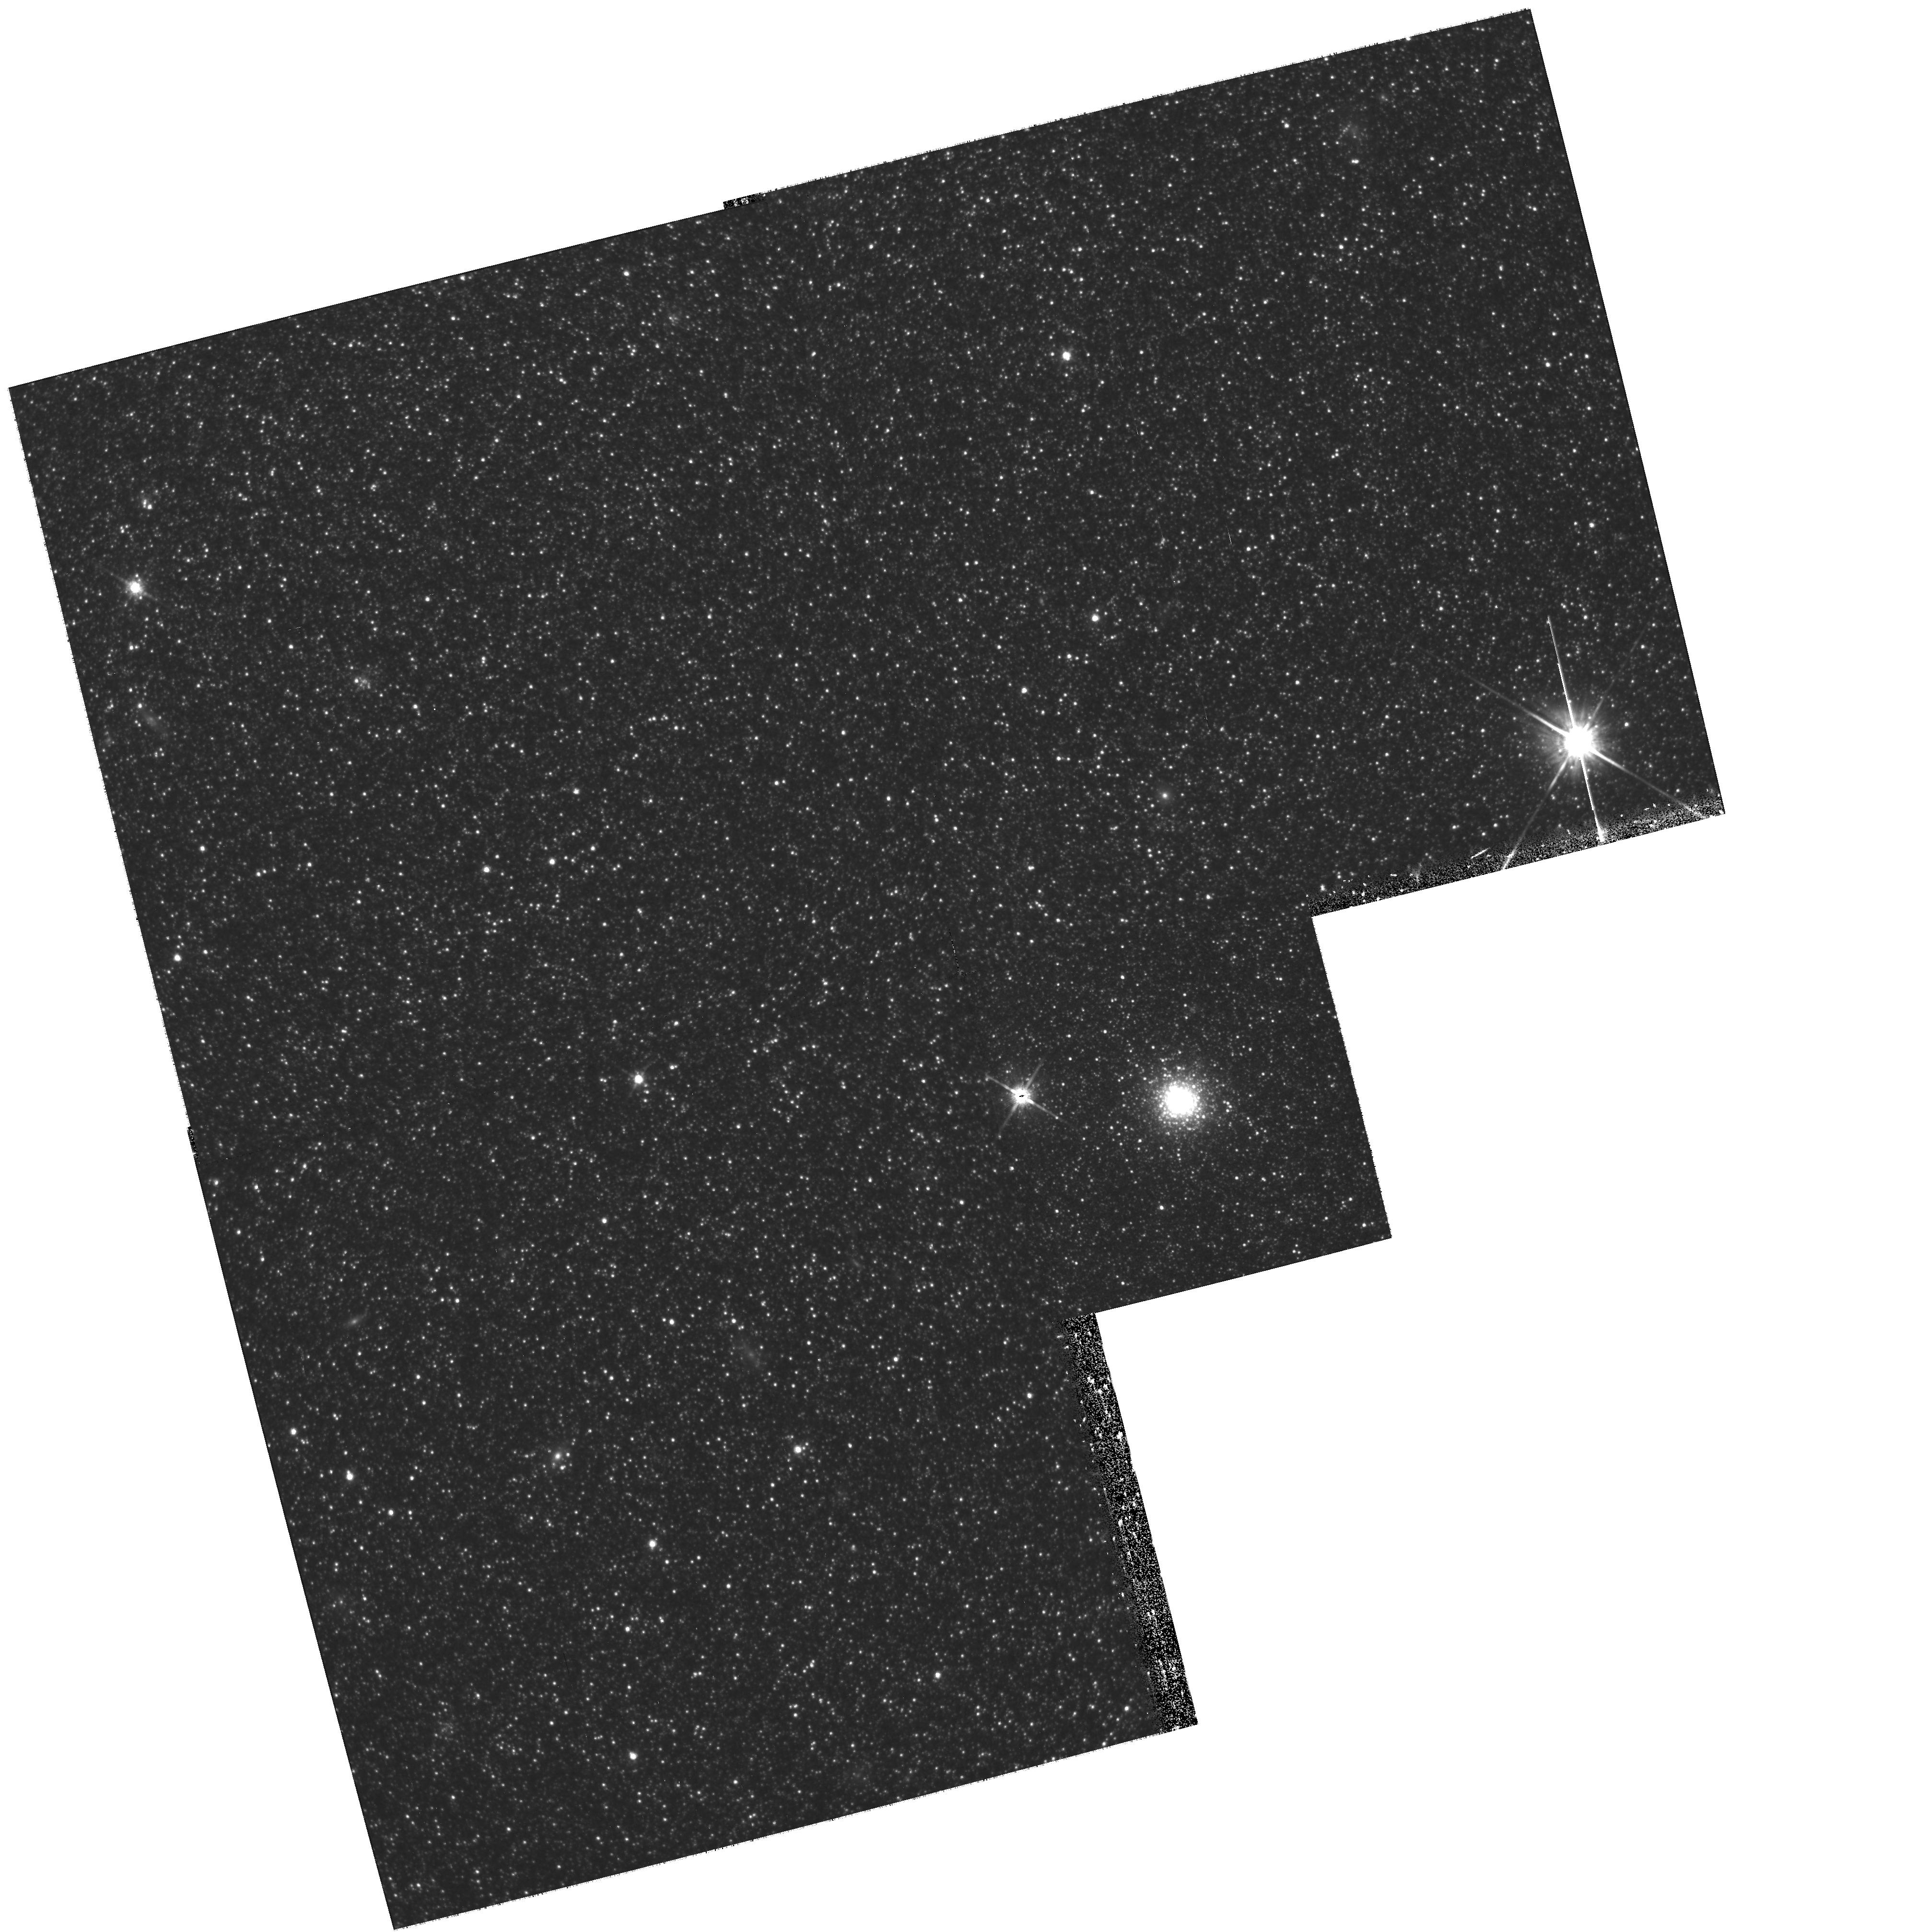
Target: G33. Instrument: WFPC2/PC. Filter: F814W. Exposure: 3.4 h. Observation ID: hst_11081_c0_wfpc2_pc_f814w_u9x6c0

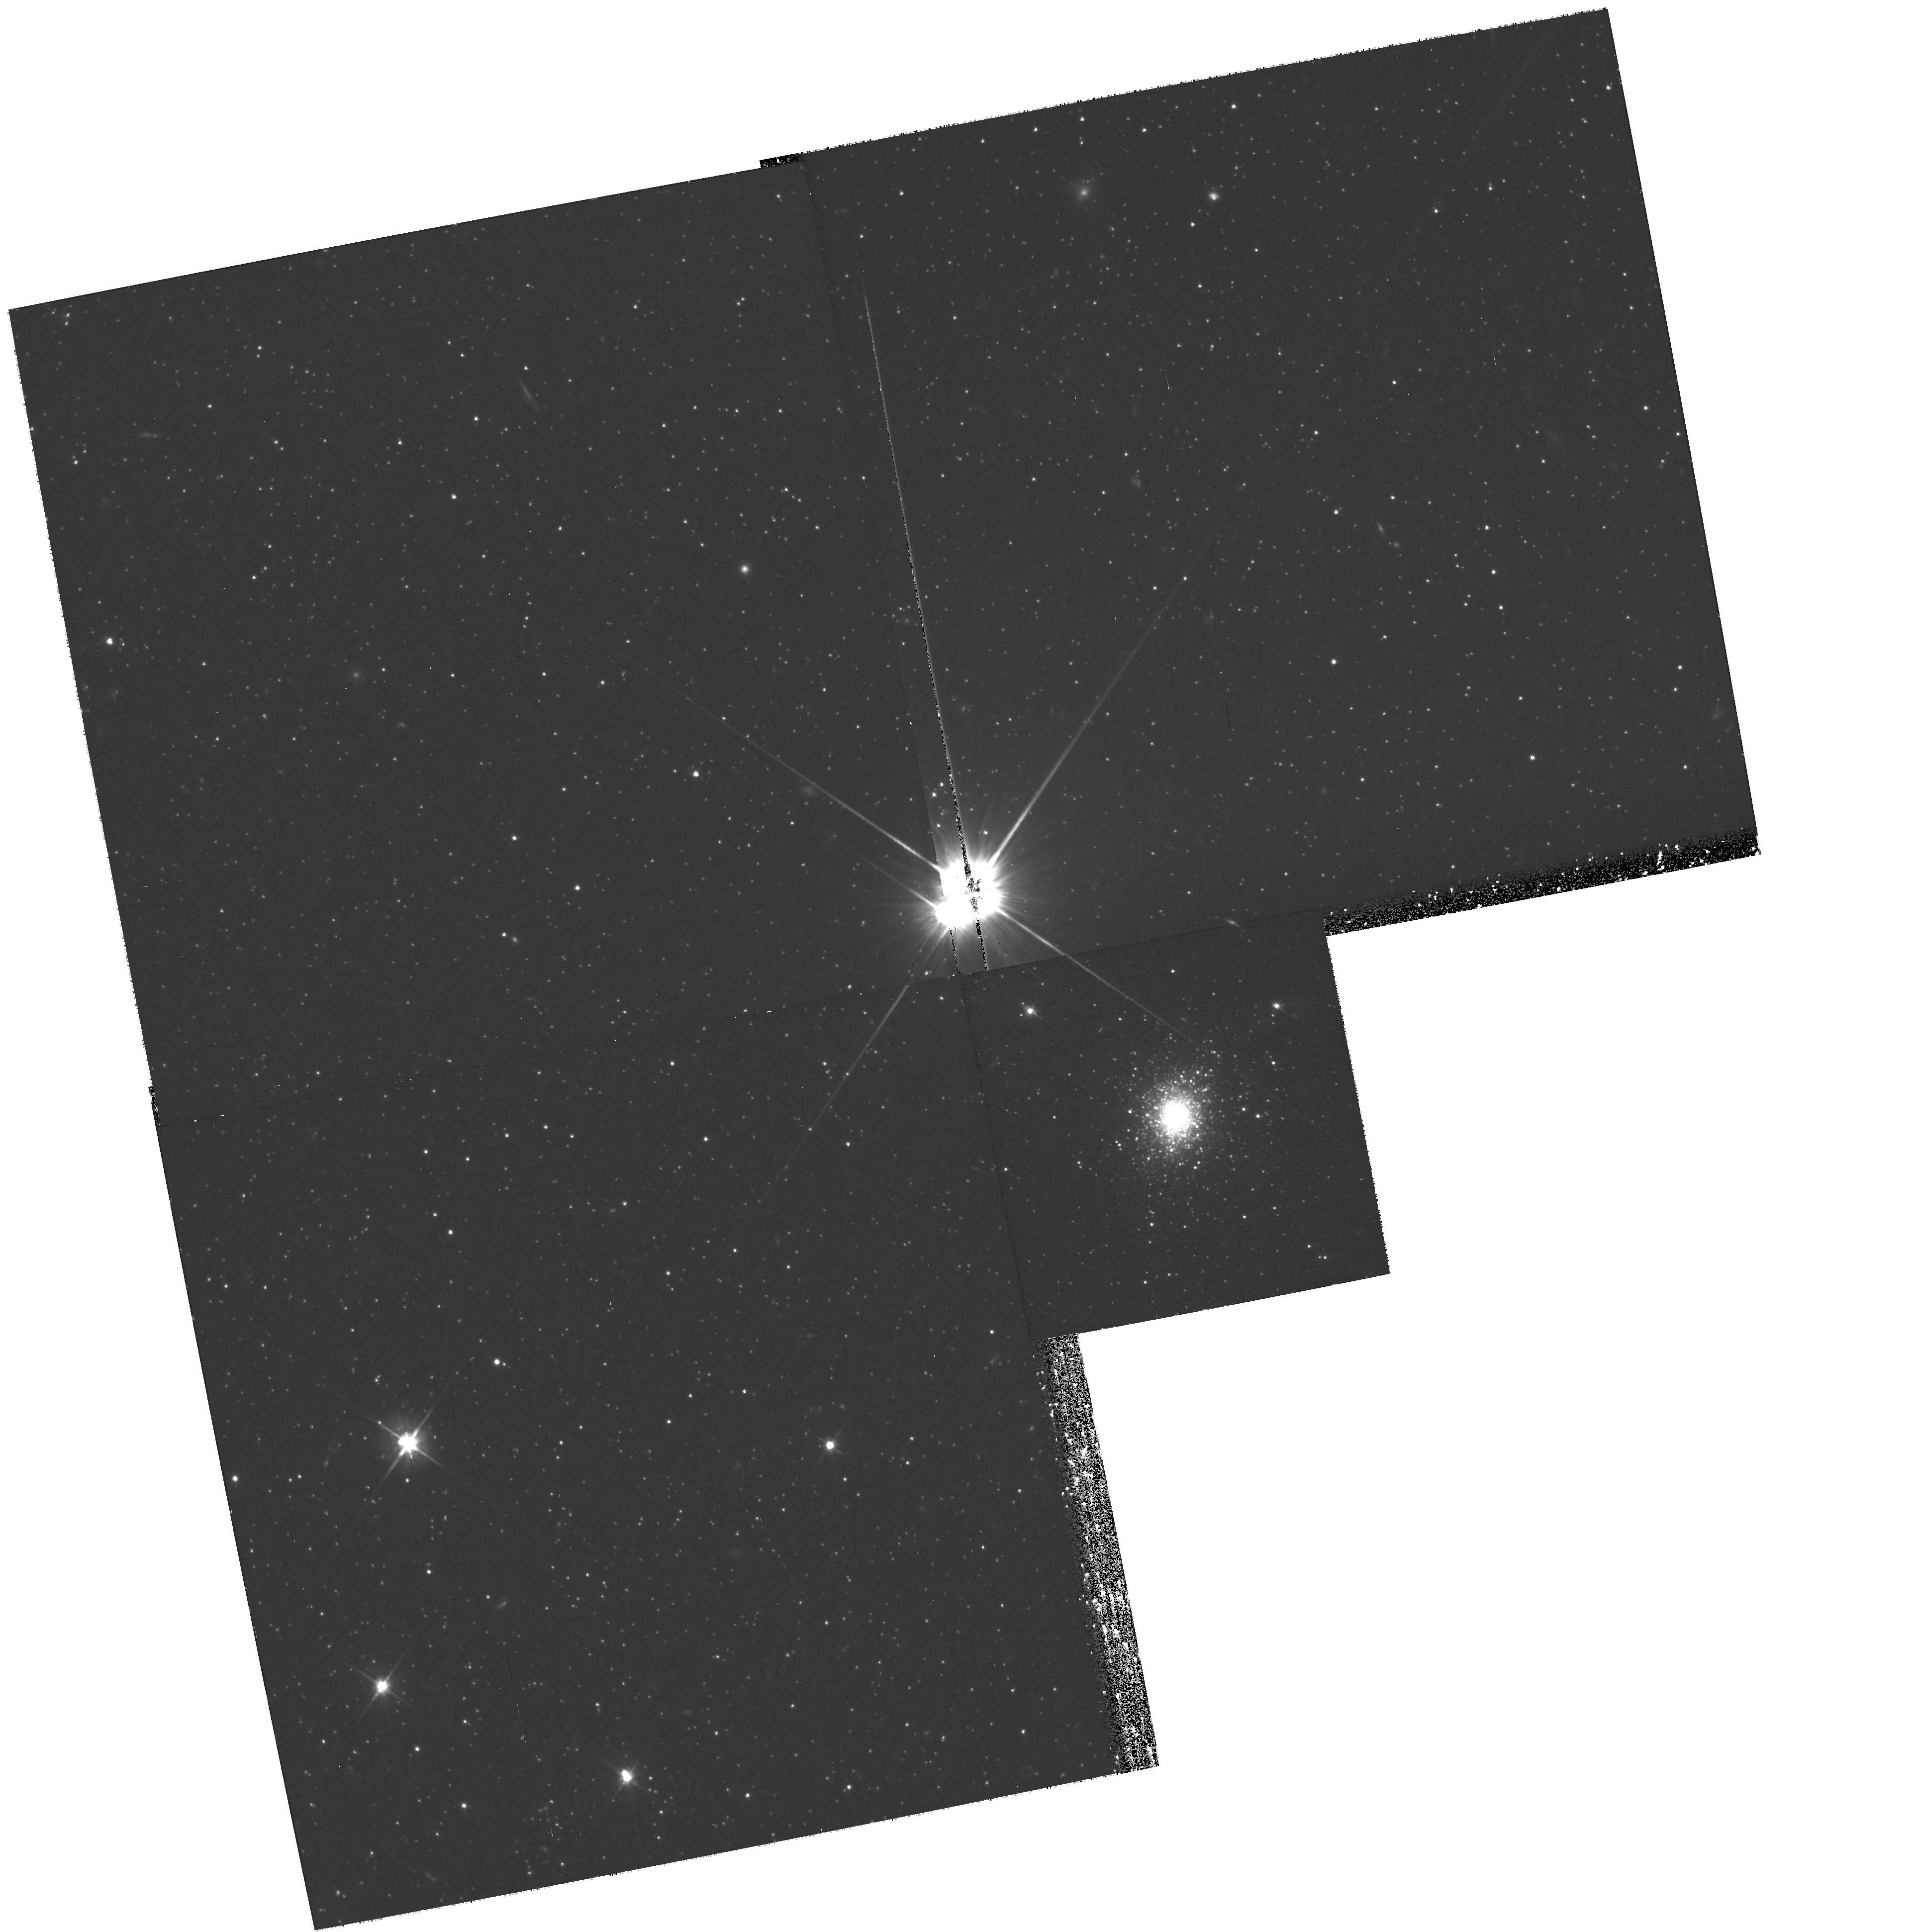
Target: G11. Instrument: WFPC2/PC. Filter: F606W. Exposure: 3.4 h. Observation ID: hst_11081_f0_wfpc2_pc_f606w_u9x6f0

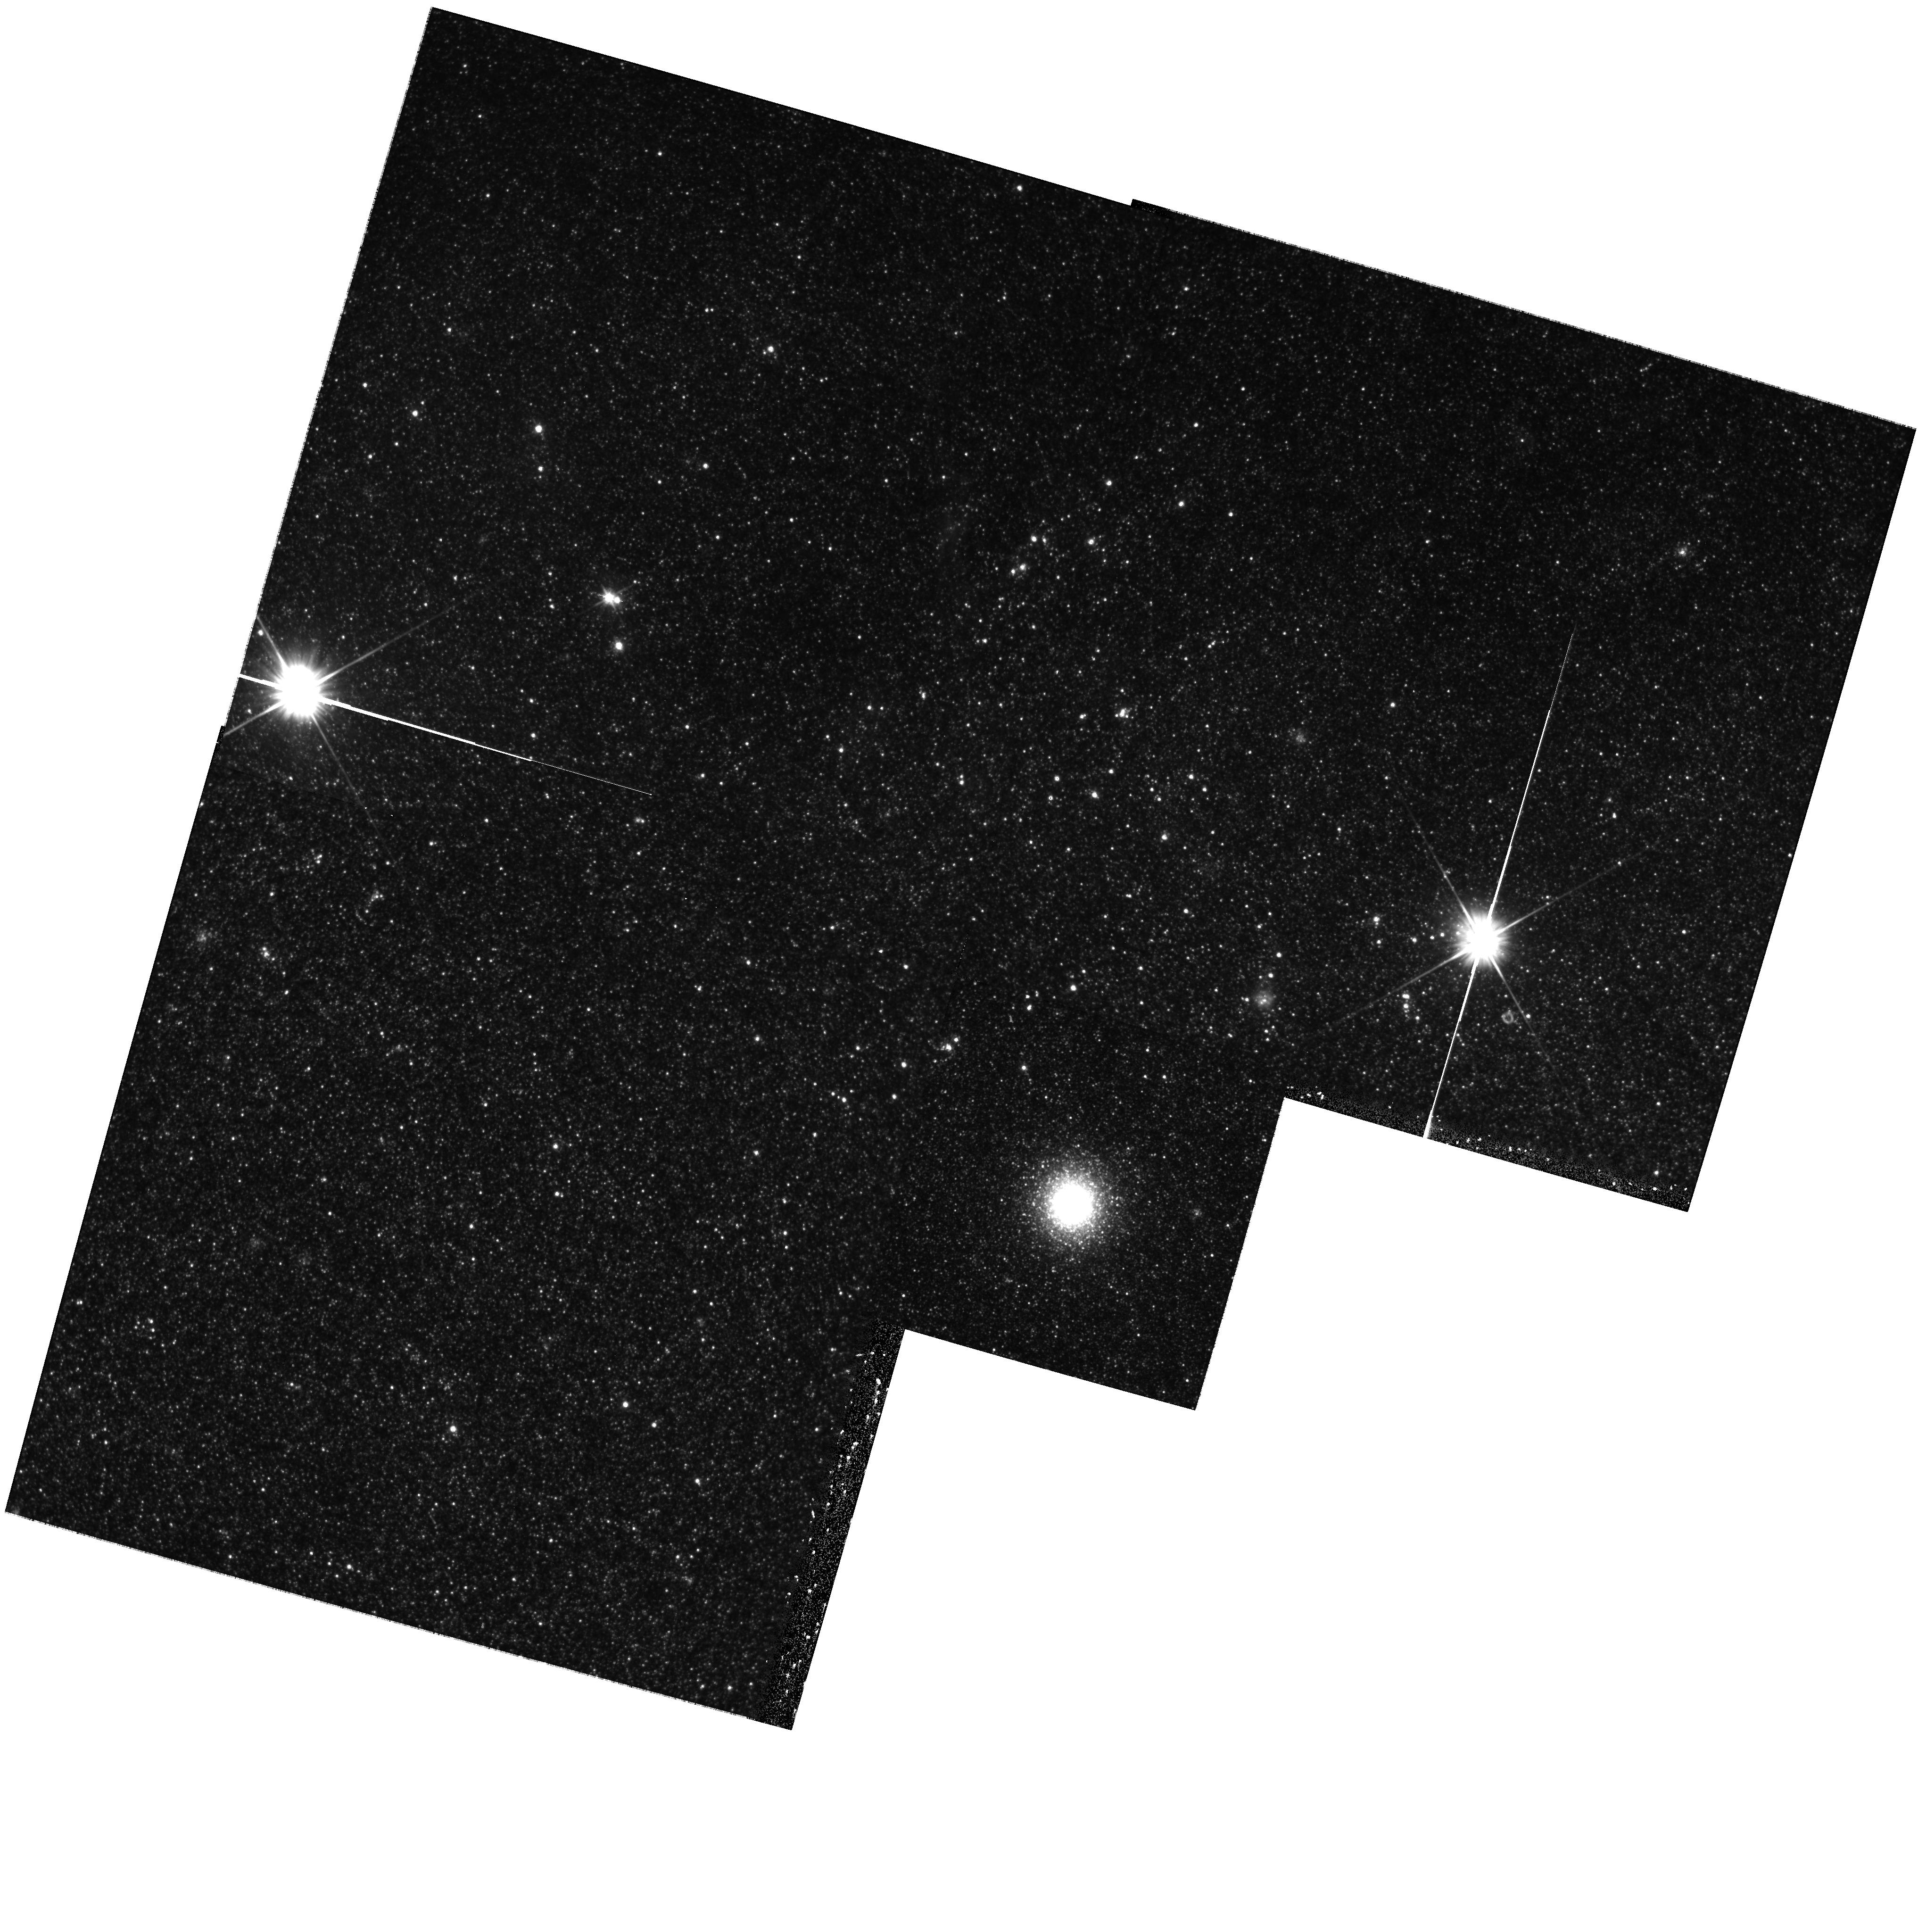
Target: G76. Instrument: WFPC2/PC. Filter: F606W. Exposure: 1.5 h. Observation ID: hst_11081_e3_wfpc2_pc_f606w_u9x6e3

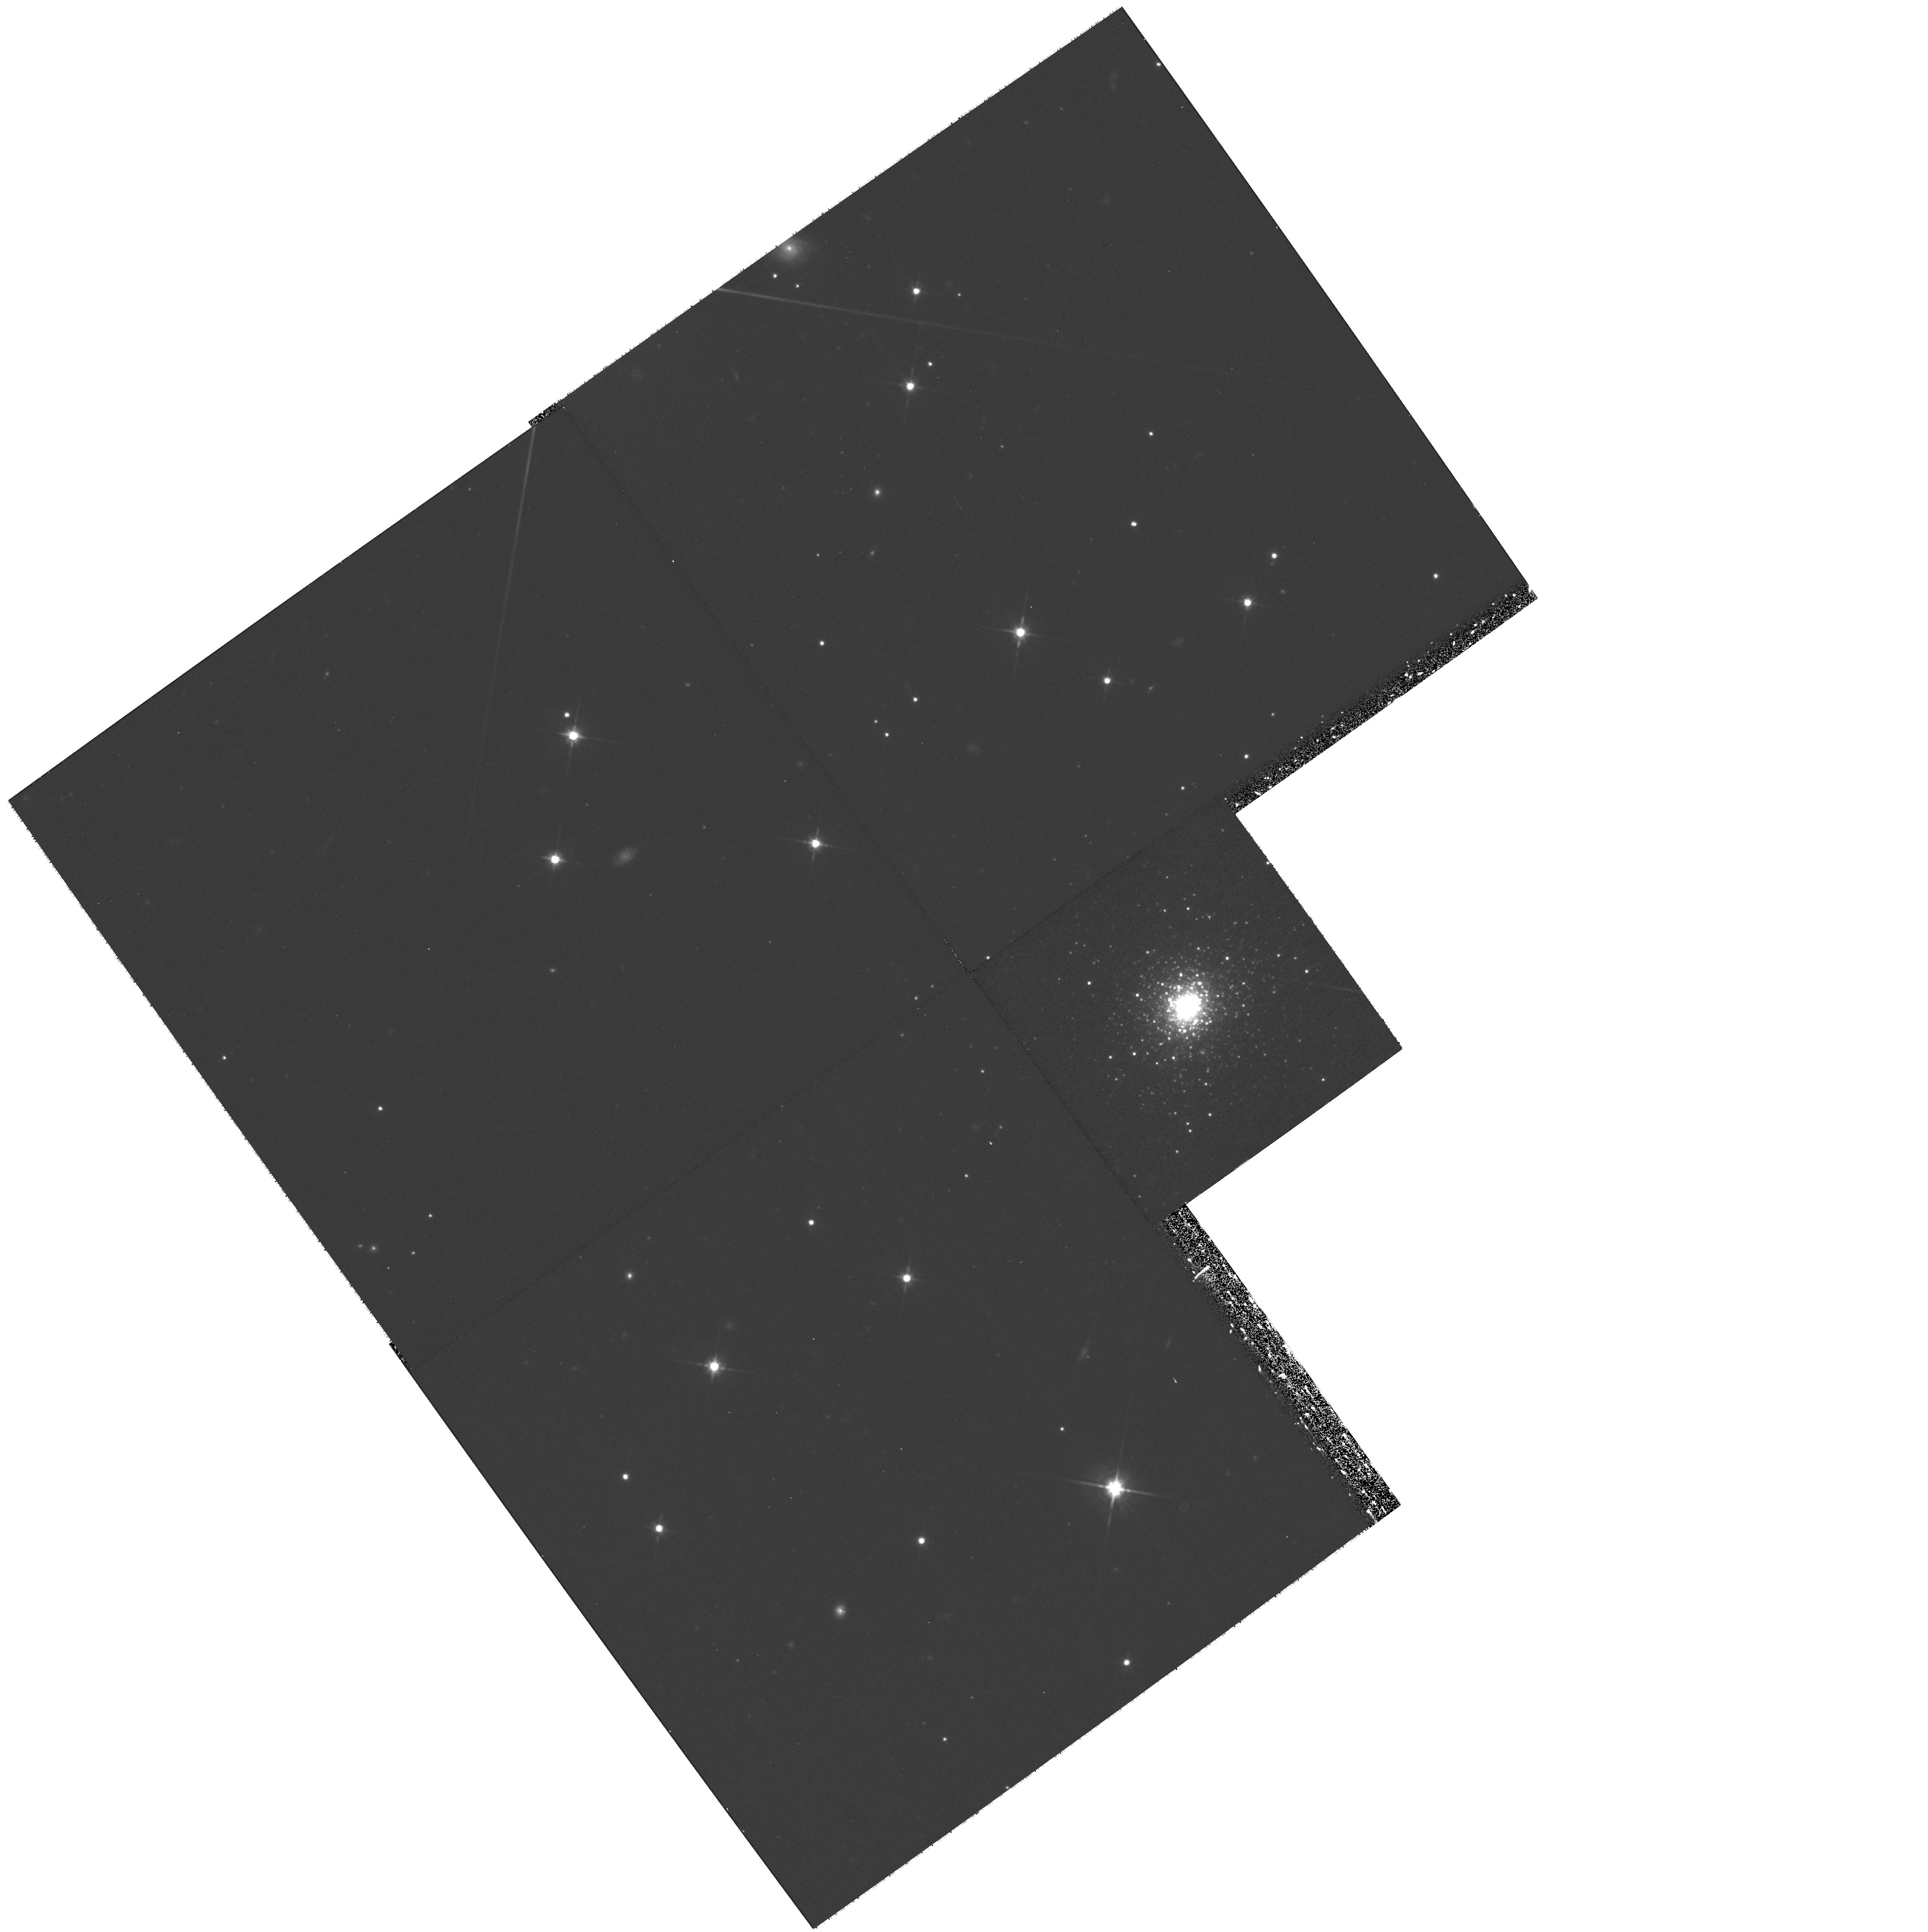
Target: B514. Instrument: WFPC2/PC. Filter: F814W. Exposure: 1.5 h. Observation ID: hst_11081_a2_wfpc2_pc_f814w_u9x6a2

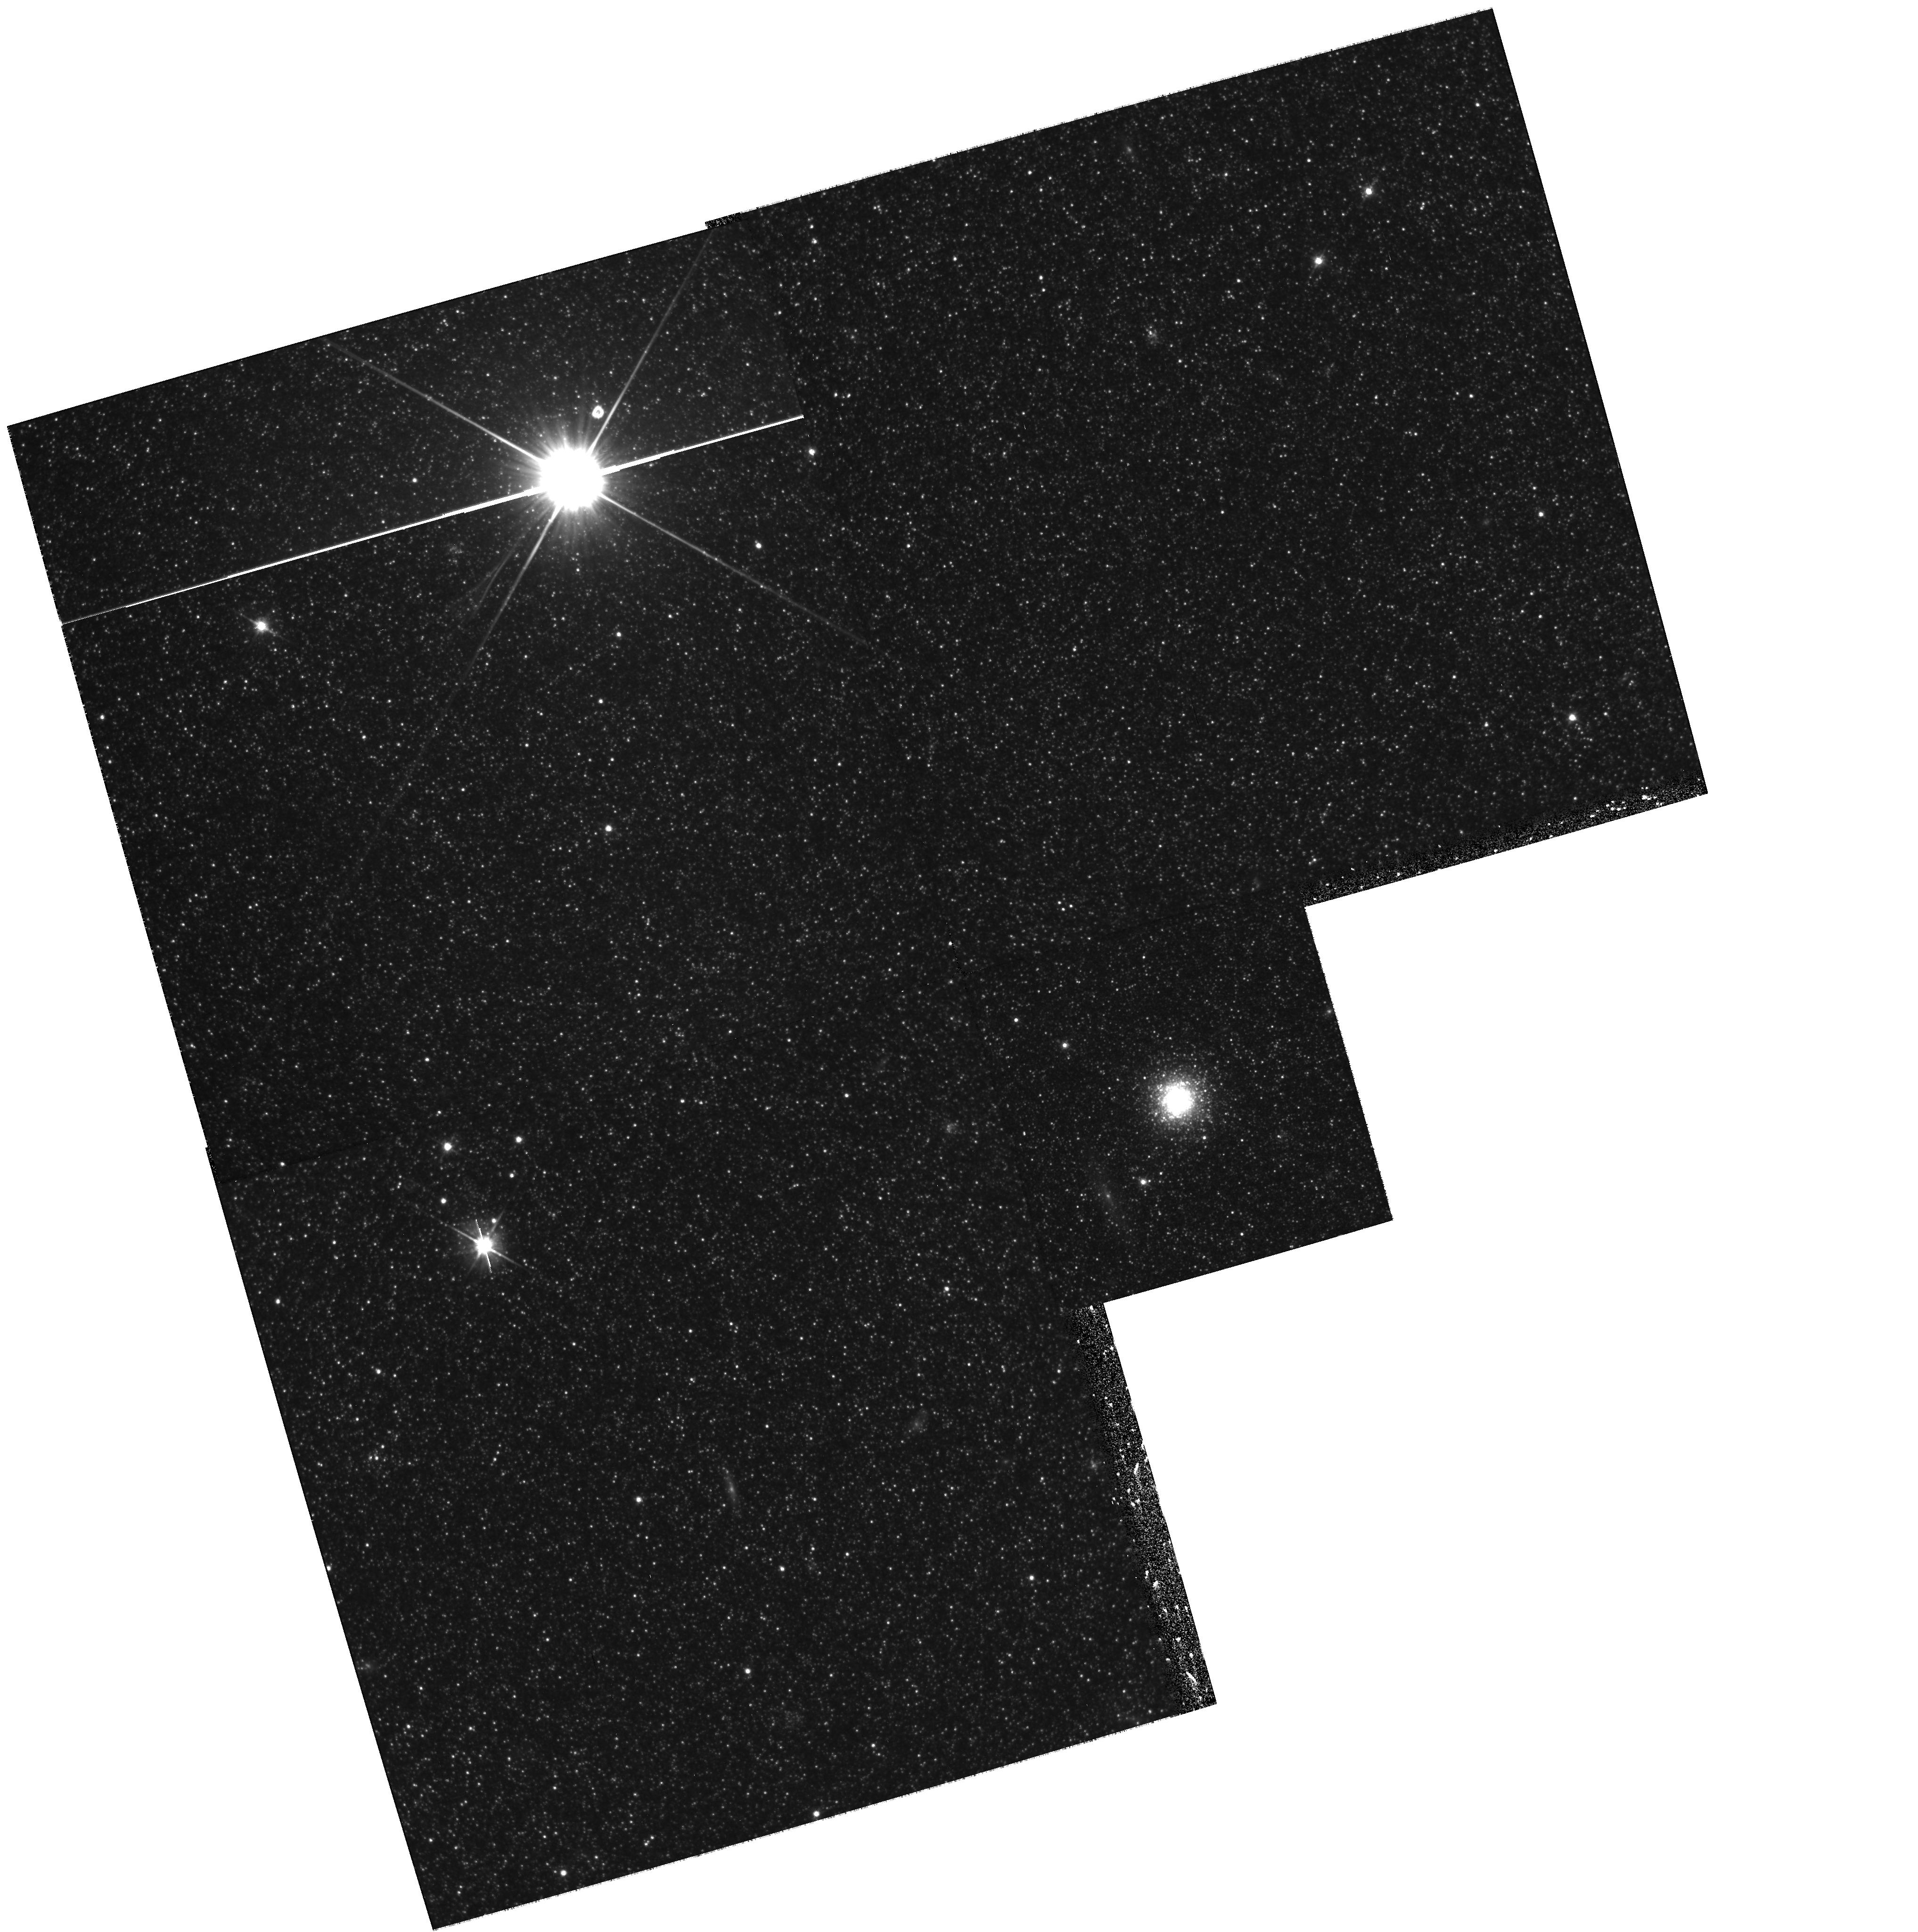
Target: G322. Instrument: WFPC2/PC. Filter: F606W. Exposure: 3.4 h. Observation ID: hst_11081_b0_wfpc2_pc_f606w_u9x6b0

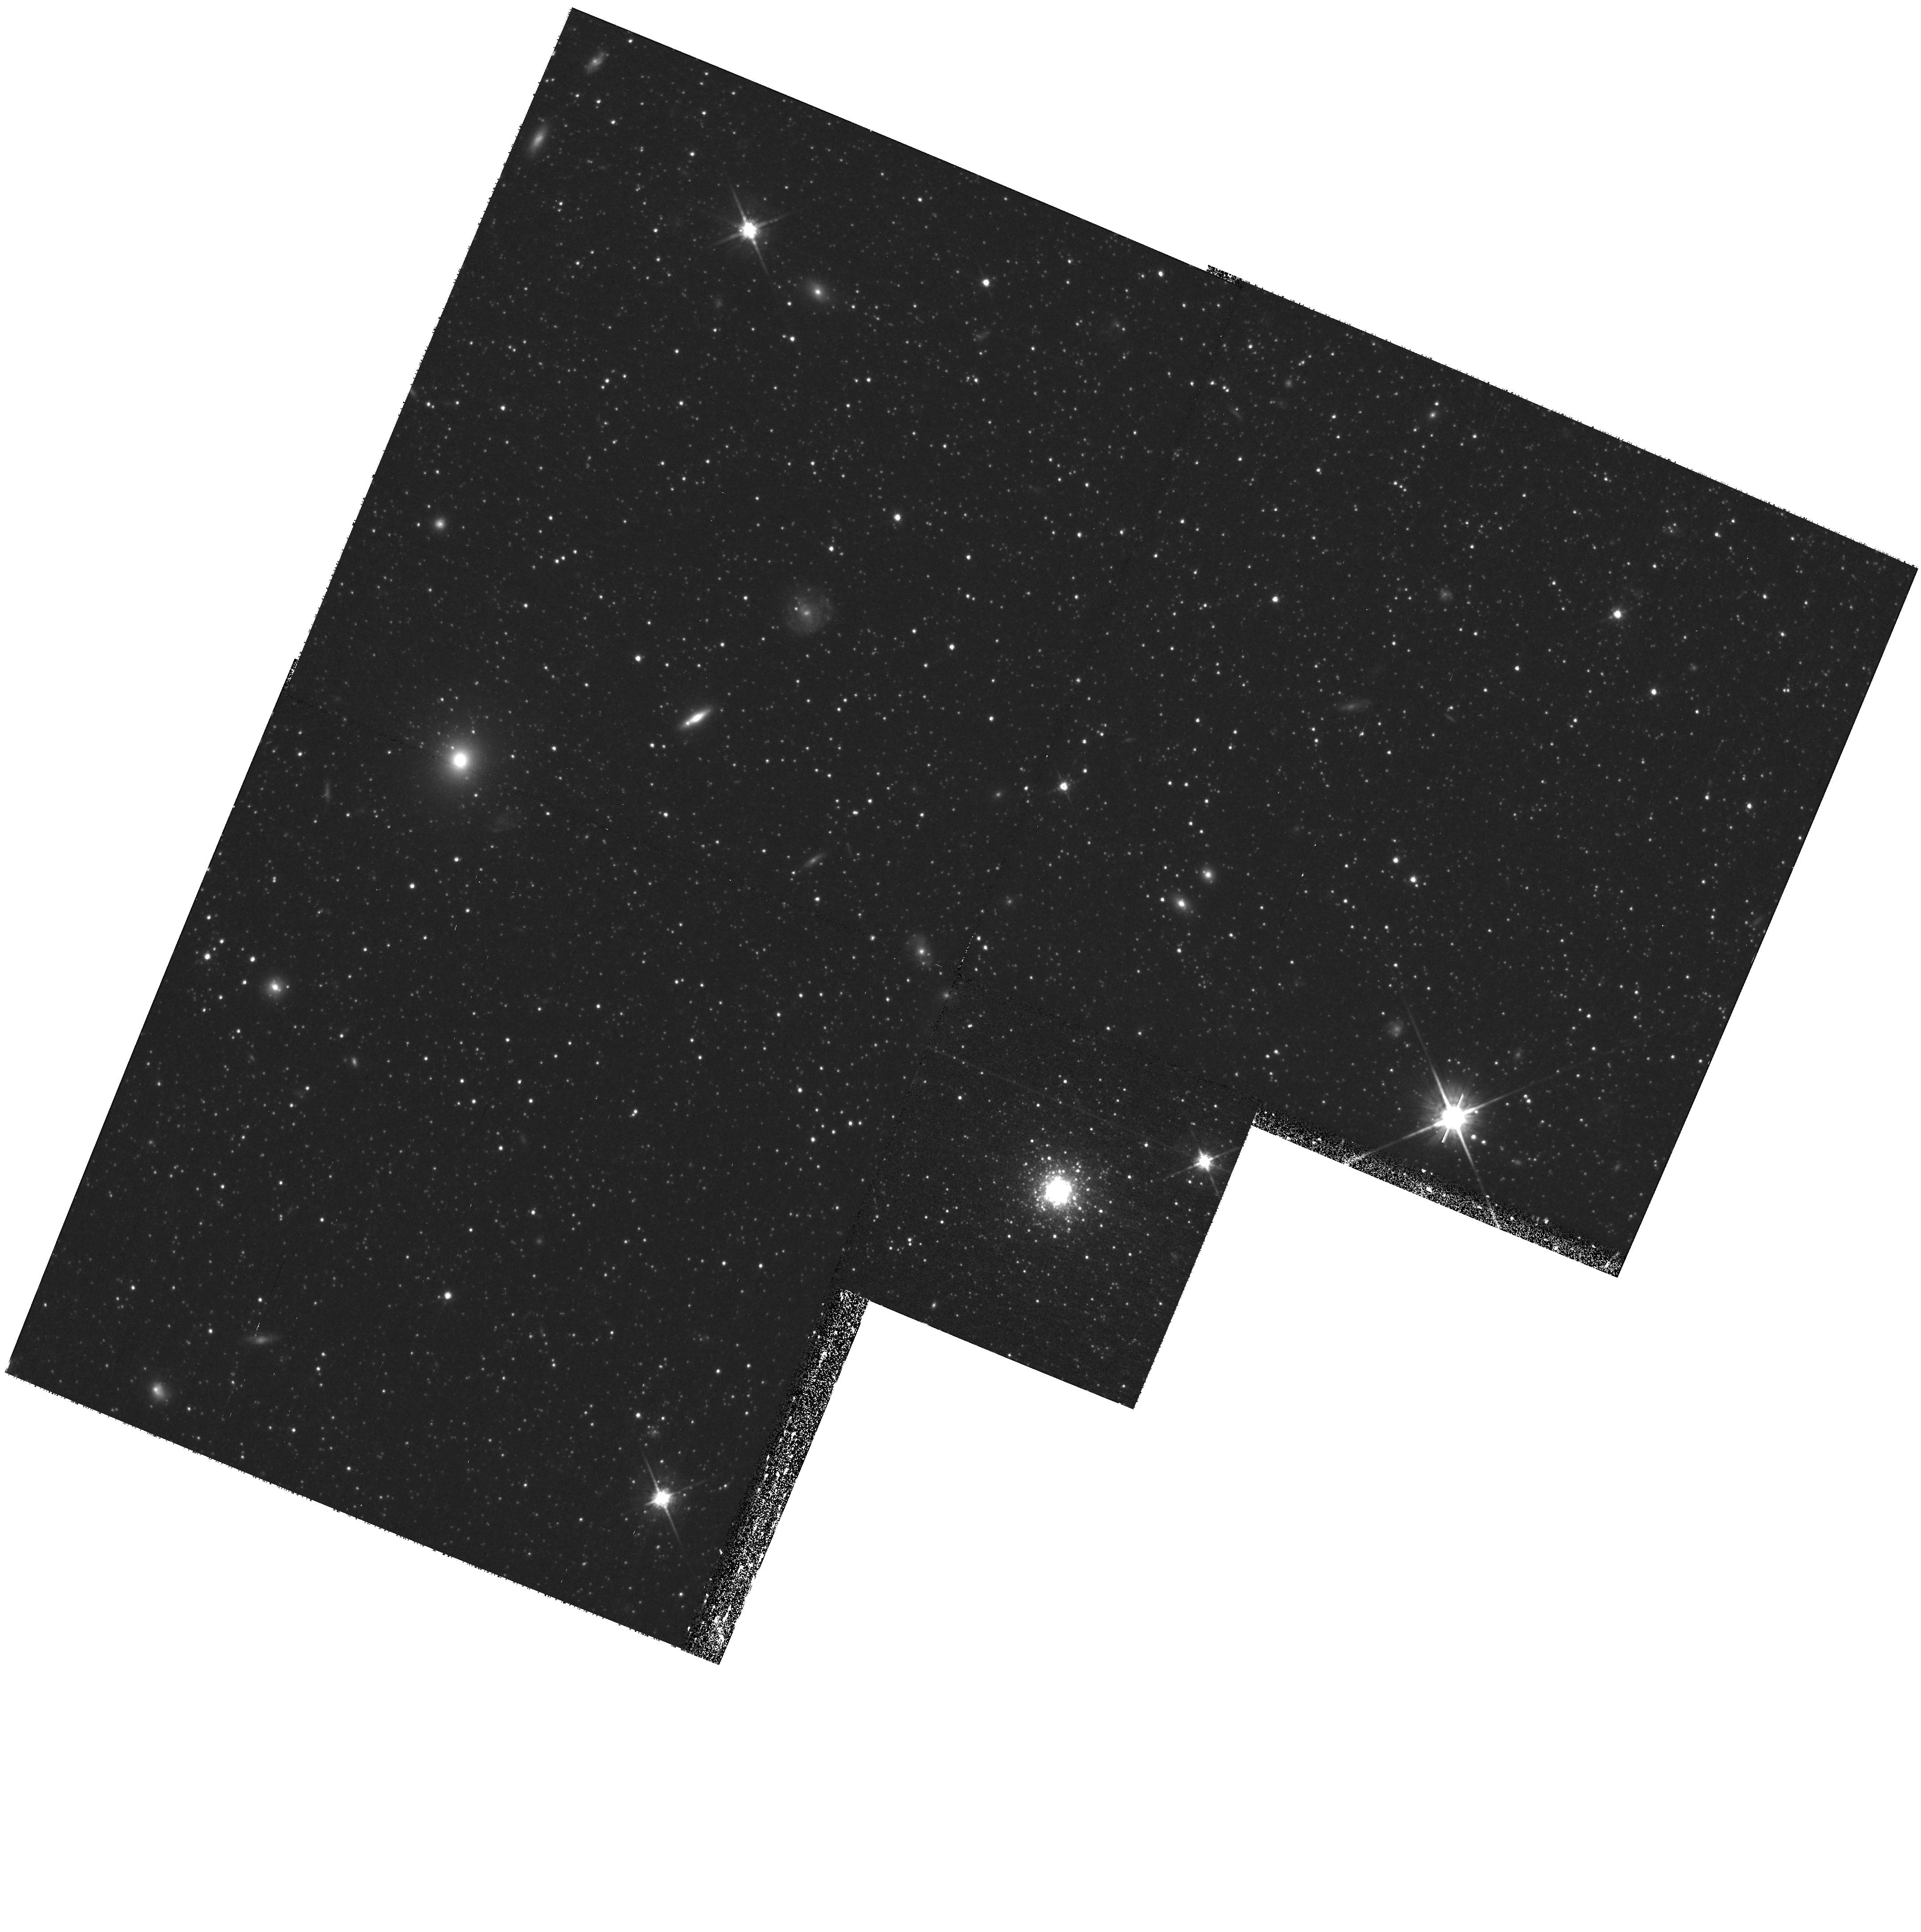
Target: G105. Instrument: WFPC2/PC. Filter: F814W. Exposure: 1.5 h. Observation ID: hst_11081_d3_wfpc2_pc_f814w_u9x6d3

RR Lyrae stars in M31 Globular Clusters: How did the M31 Spiral Galaxy Form? (PI: Clementini, Gisella)

The pulsation properties of the RR Lyrae stars in the globular clusters of the Andromeda galaxy (M31) have the potential to provide essential insight on the first epoch of the galaxy formation and to trace the merging episodes that led to the assembly of M31. Their mean periods along with the cluster metallicities can provide an independent estimate of the M31 cluster ages and, in turn, of the time scale of the M31 halo formation, by comparison with their Milky Way counterparts. We will observe RR Lyrae stars in 6 appropriately selected globular clusters of M31 using WFPC2 to derive periods, light curves, and physical parameters of these eyewitnesses of the first epochs of the M31 formation.